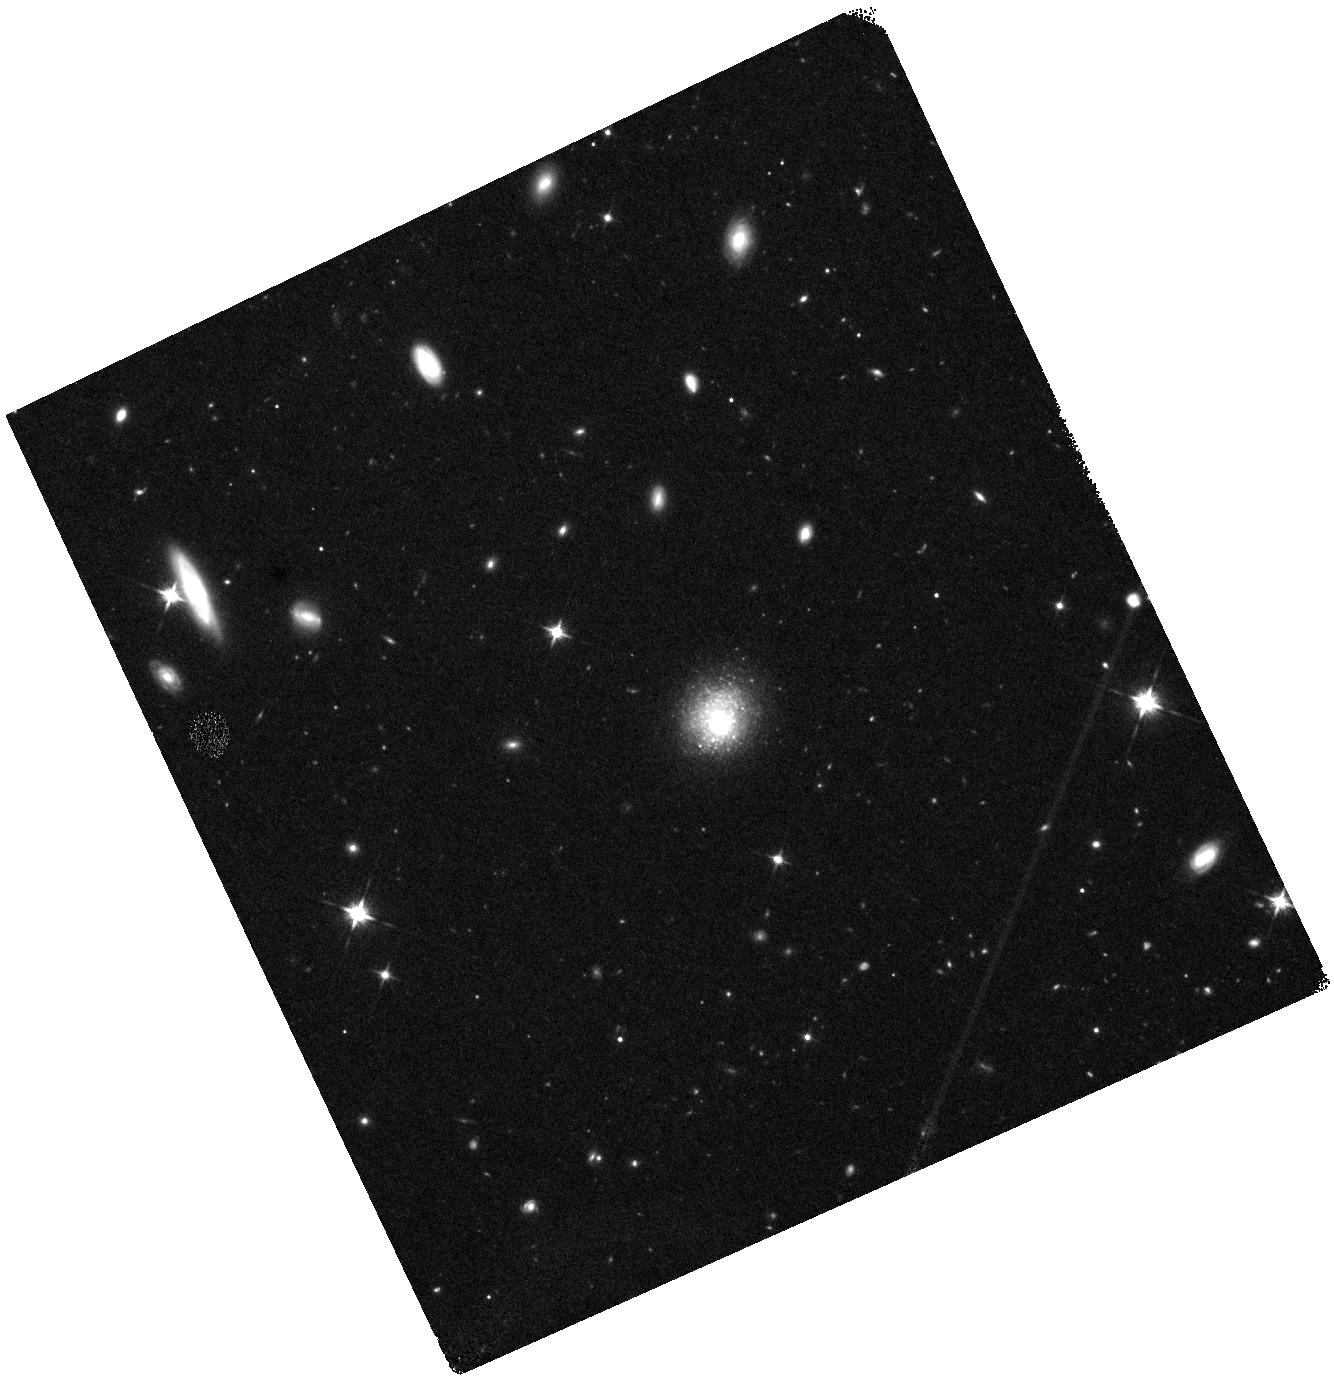
Target: PHL293B-LBV
Instrument: WFC3/IR
Filter: F125W
Exposure: 20 min
Observation ID: hst_16172_02_wfc3_ir_f125w_ied002

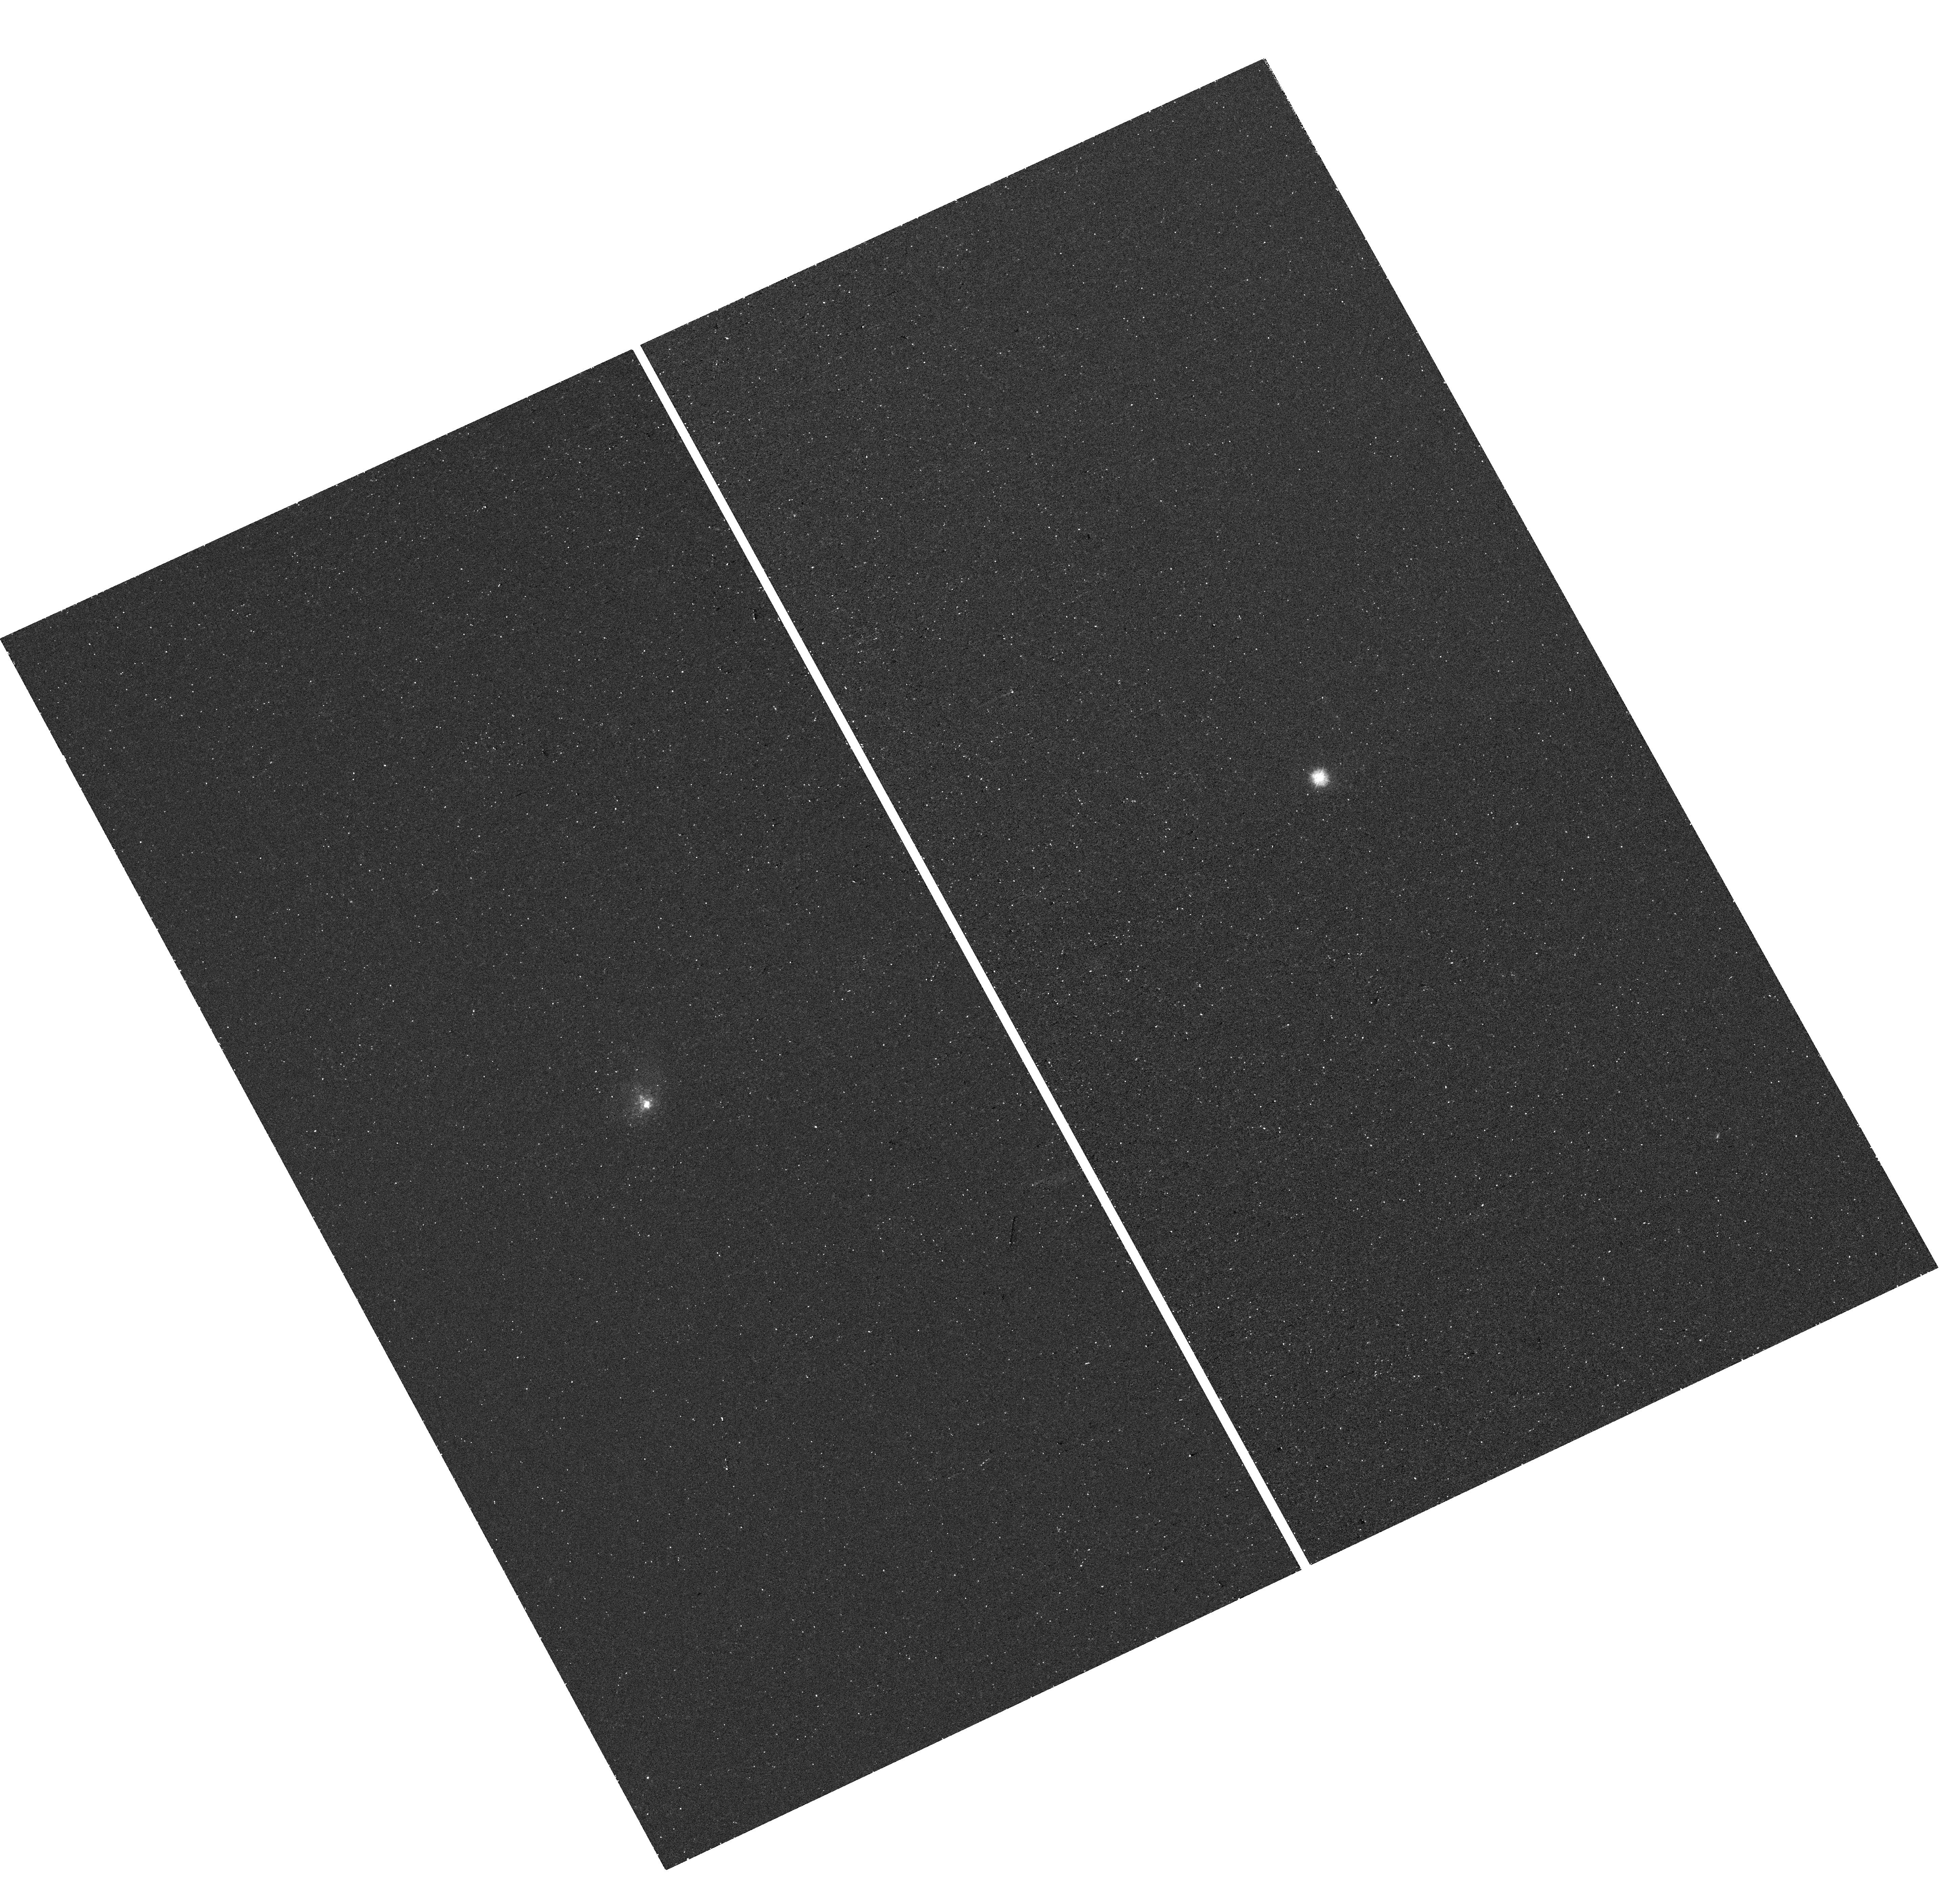
Target: PHL293B-LBV
Instrument: WFC3/UVIS
Filter: F225W
Exposure: 24 min
Observation ID: hst_16172_01_wfc3_uvis_f225w_ied001

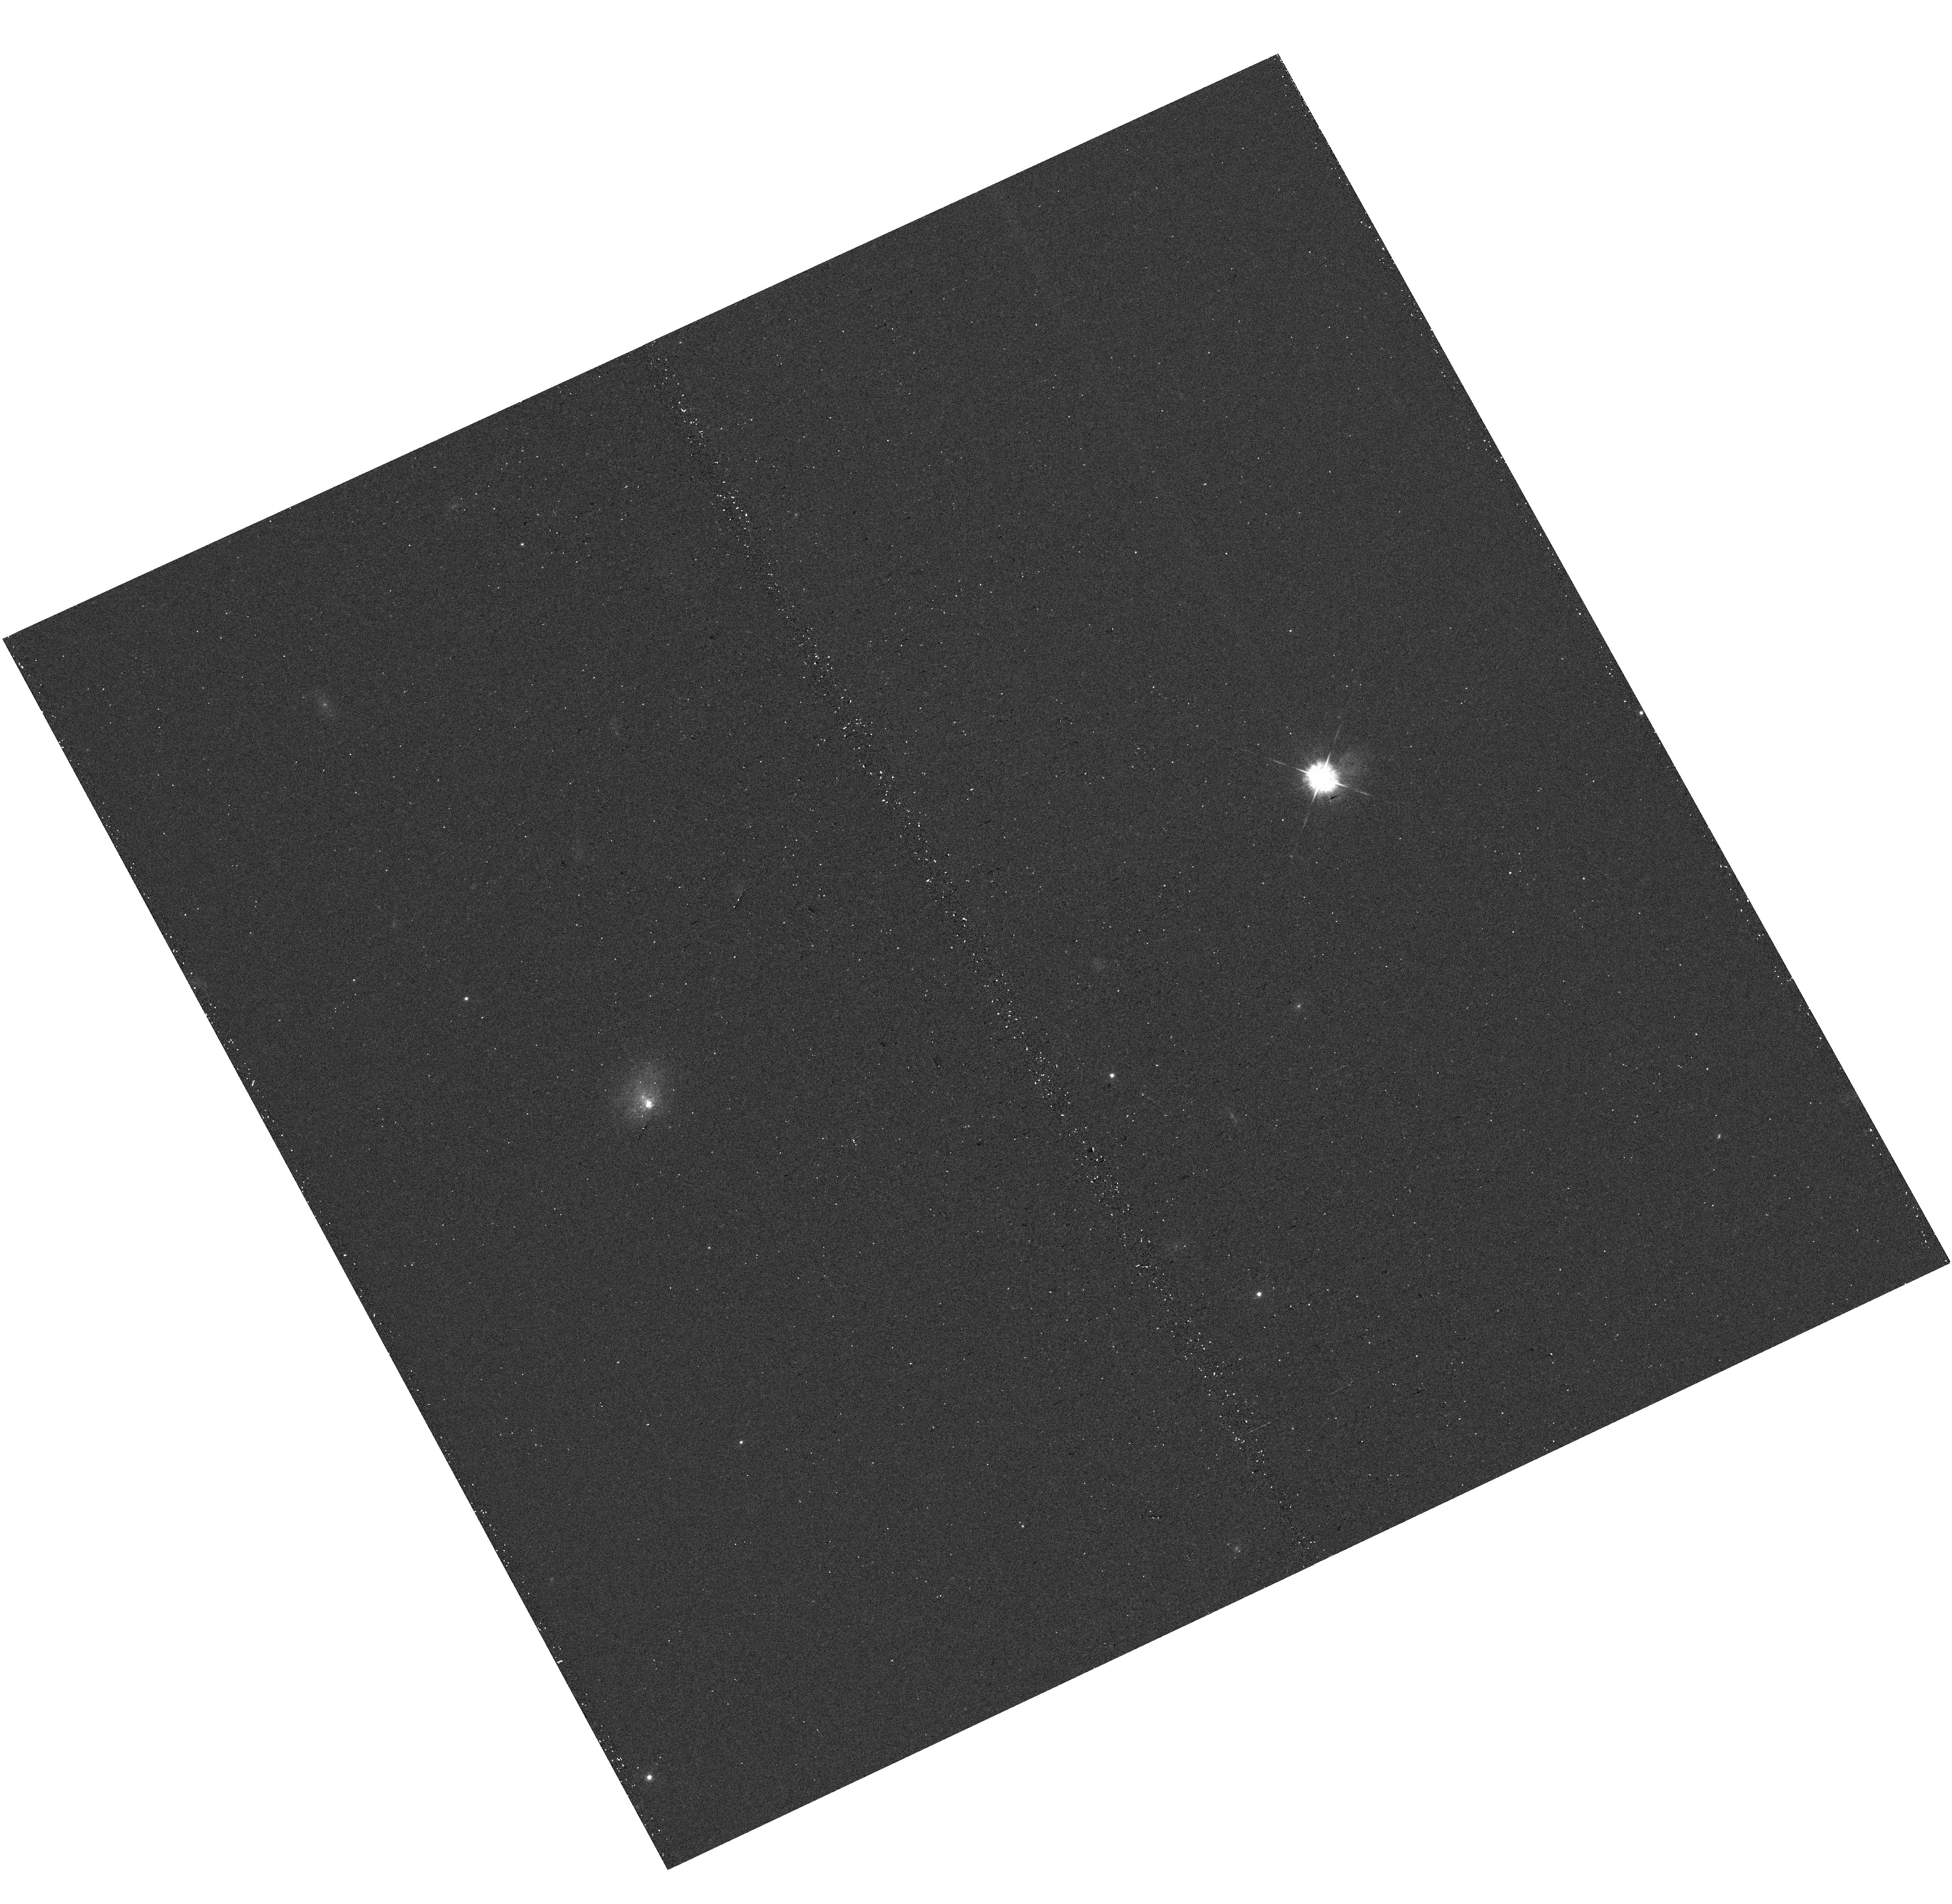
Target: PHL293B-LBV
Instrument: WFC3/UVIS
Filter: F438W
Exposure: 9 min
Observation ID: hst_16172_01_wfc3_uvis_f438w_ied001

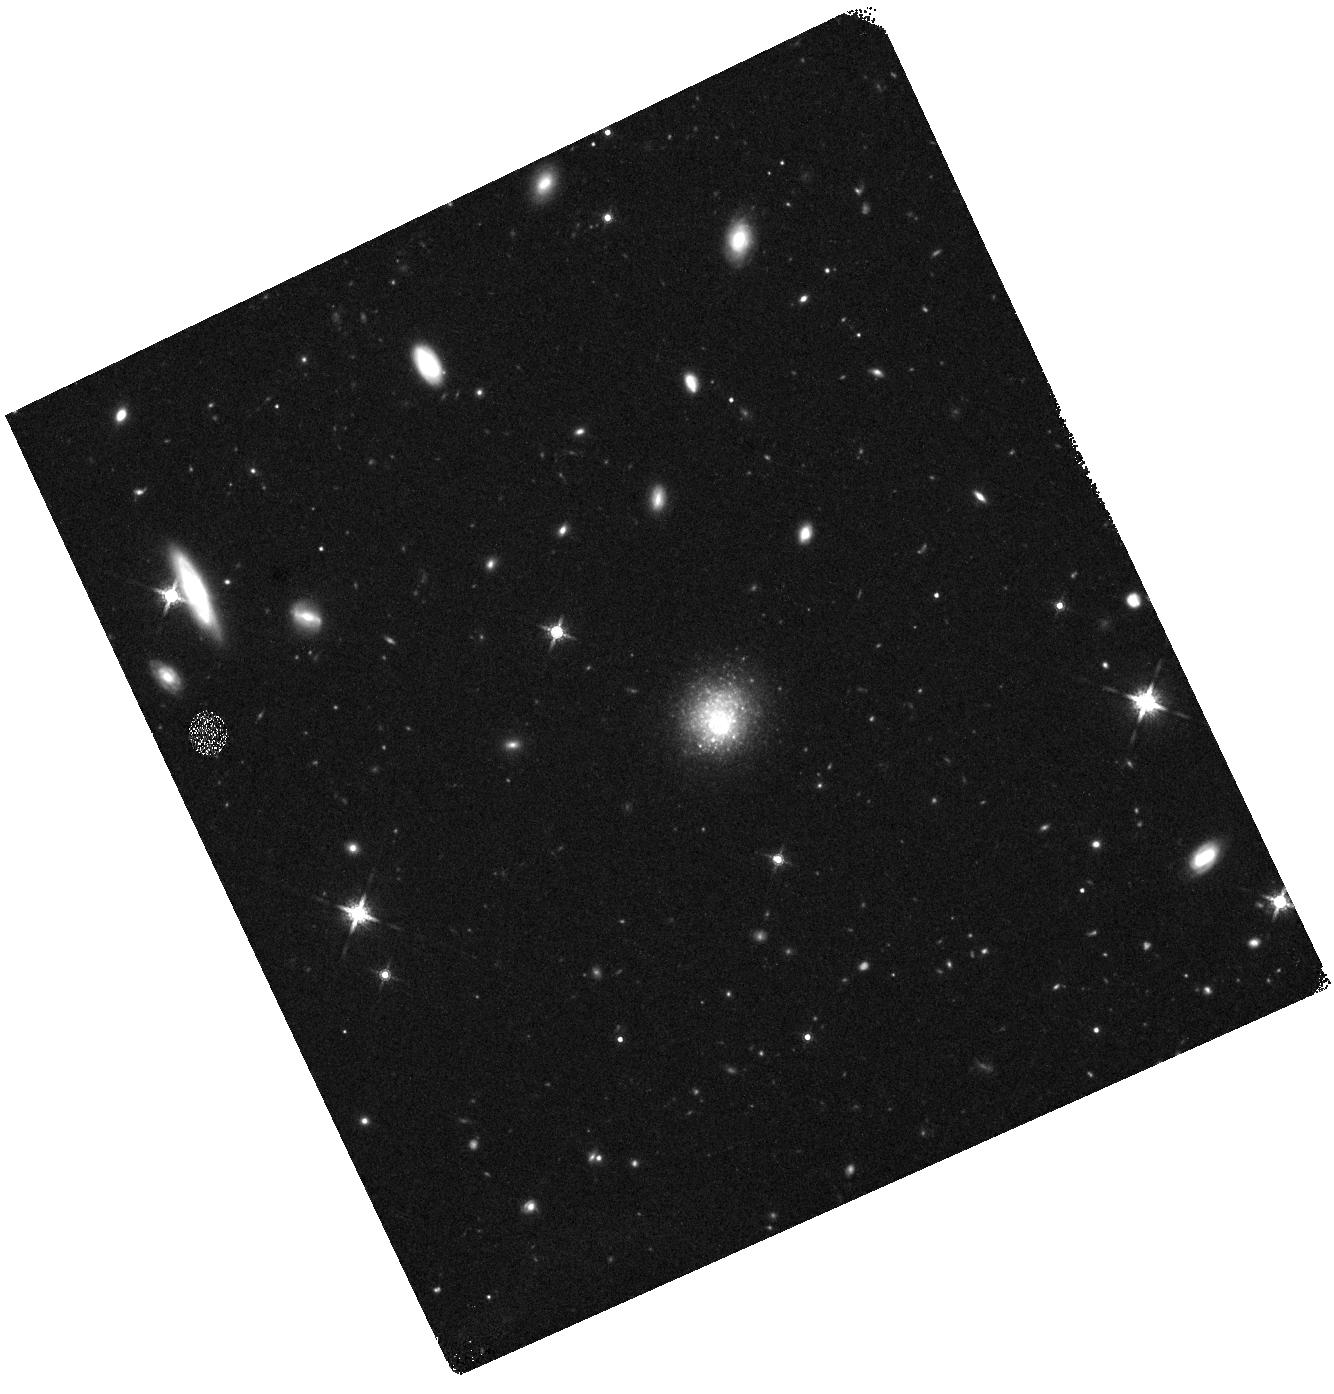
Target: PHL293B-LBV
Instrument: WFC3/IR
Filter: F160W
Exposure: 23 min
Observation ID: hst_16172_02_wfc3_ir_f160w_ied002

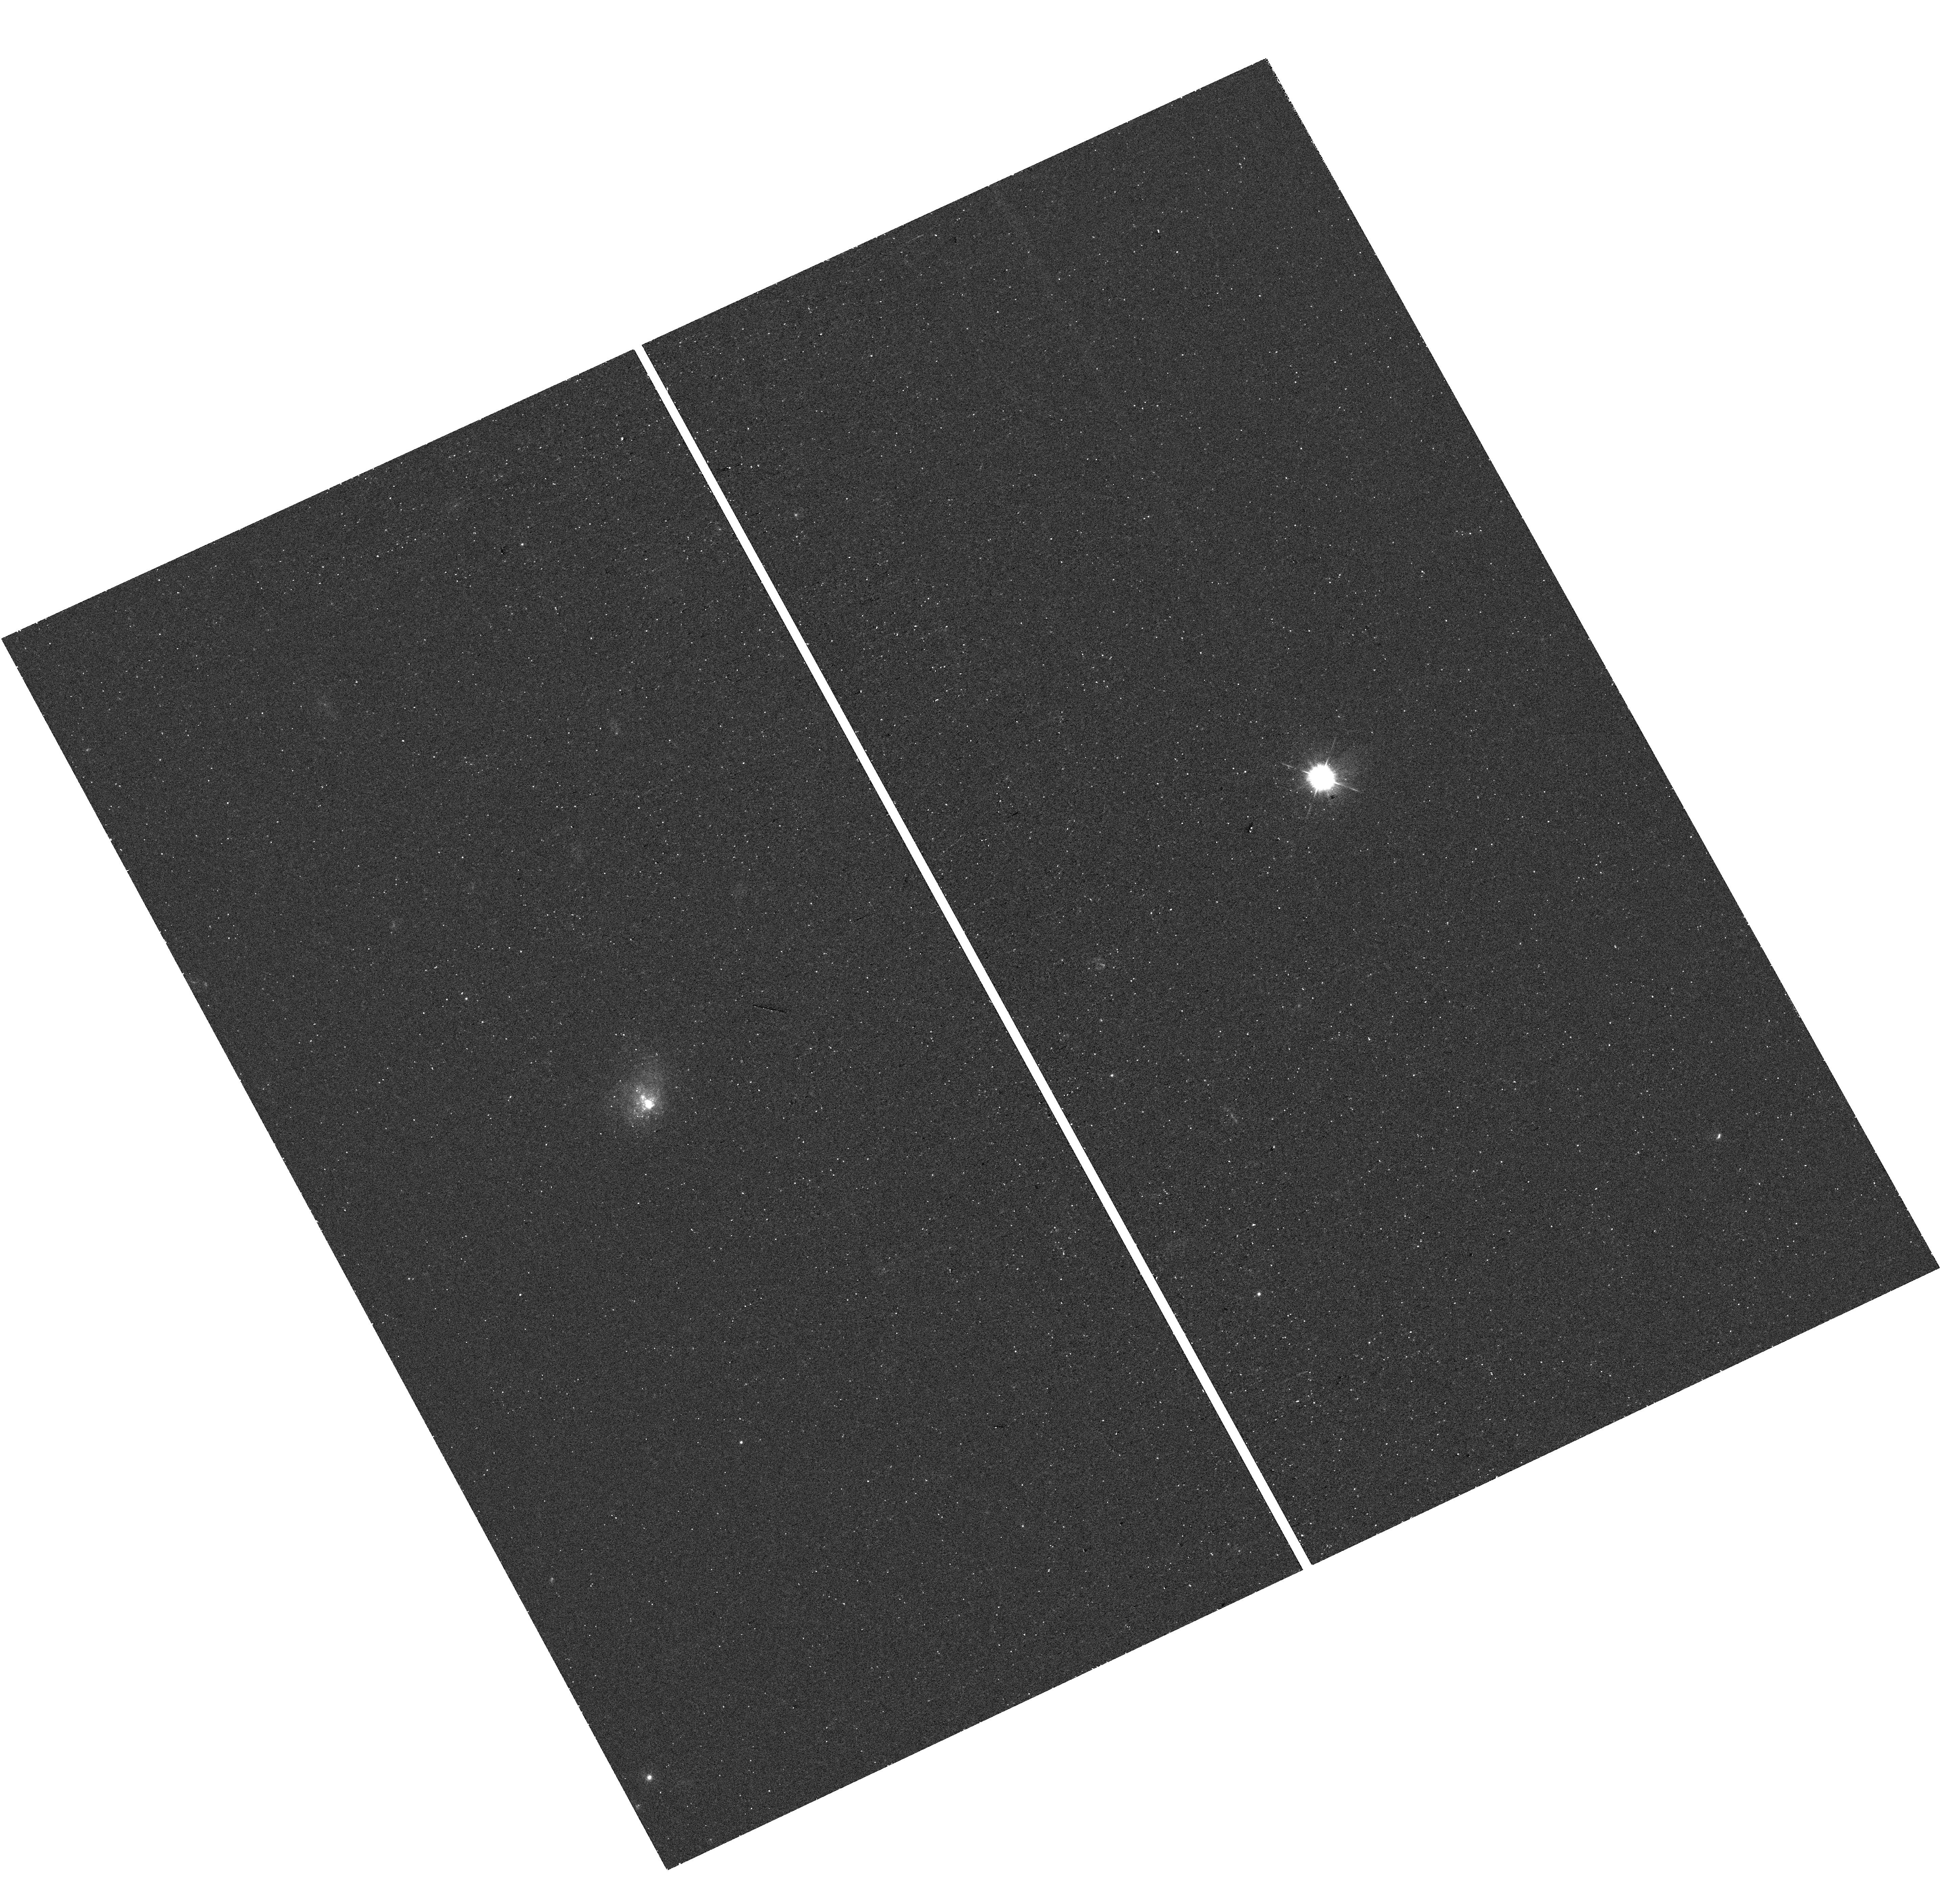
Target: PHL293B-LBV
Instrument: WFC3/UVIS
Filter: F336W
Exposure: 22 min
Observation ID: hst_16172_01_wfc3_uvis_f336w_ied001

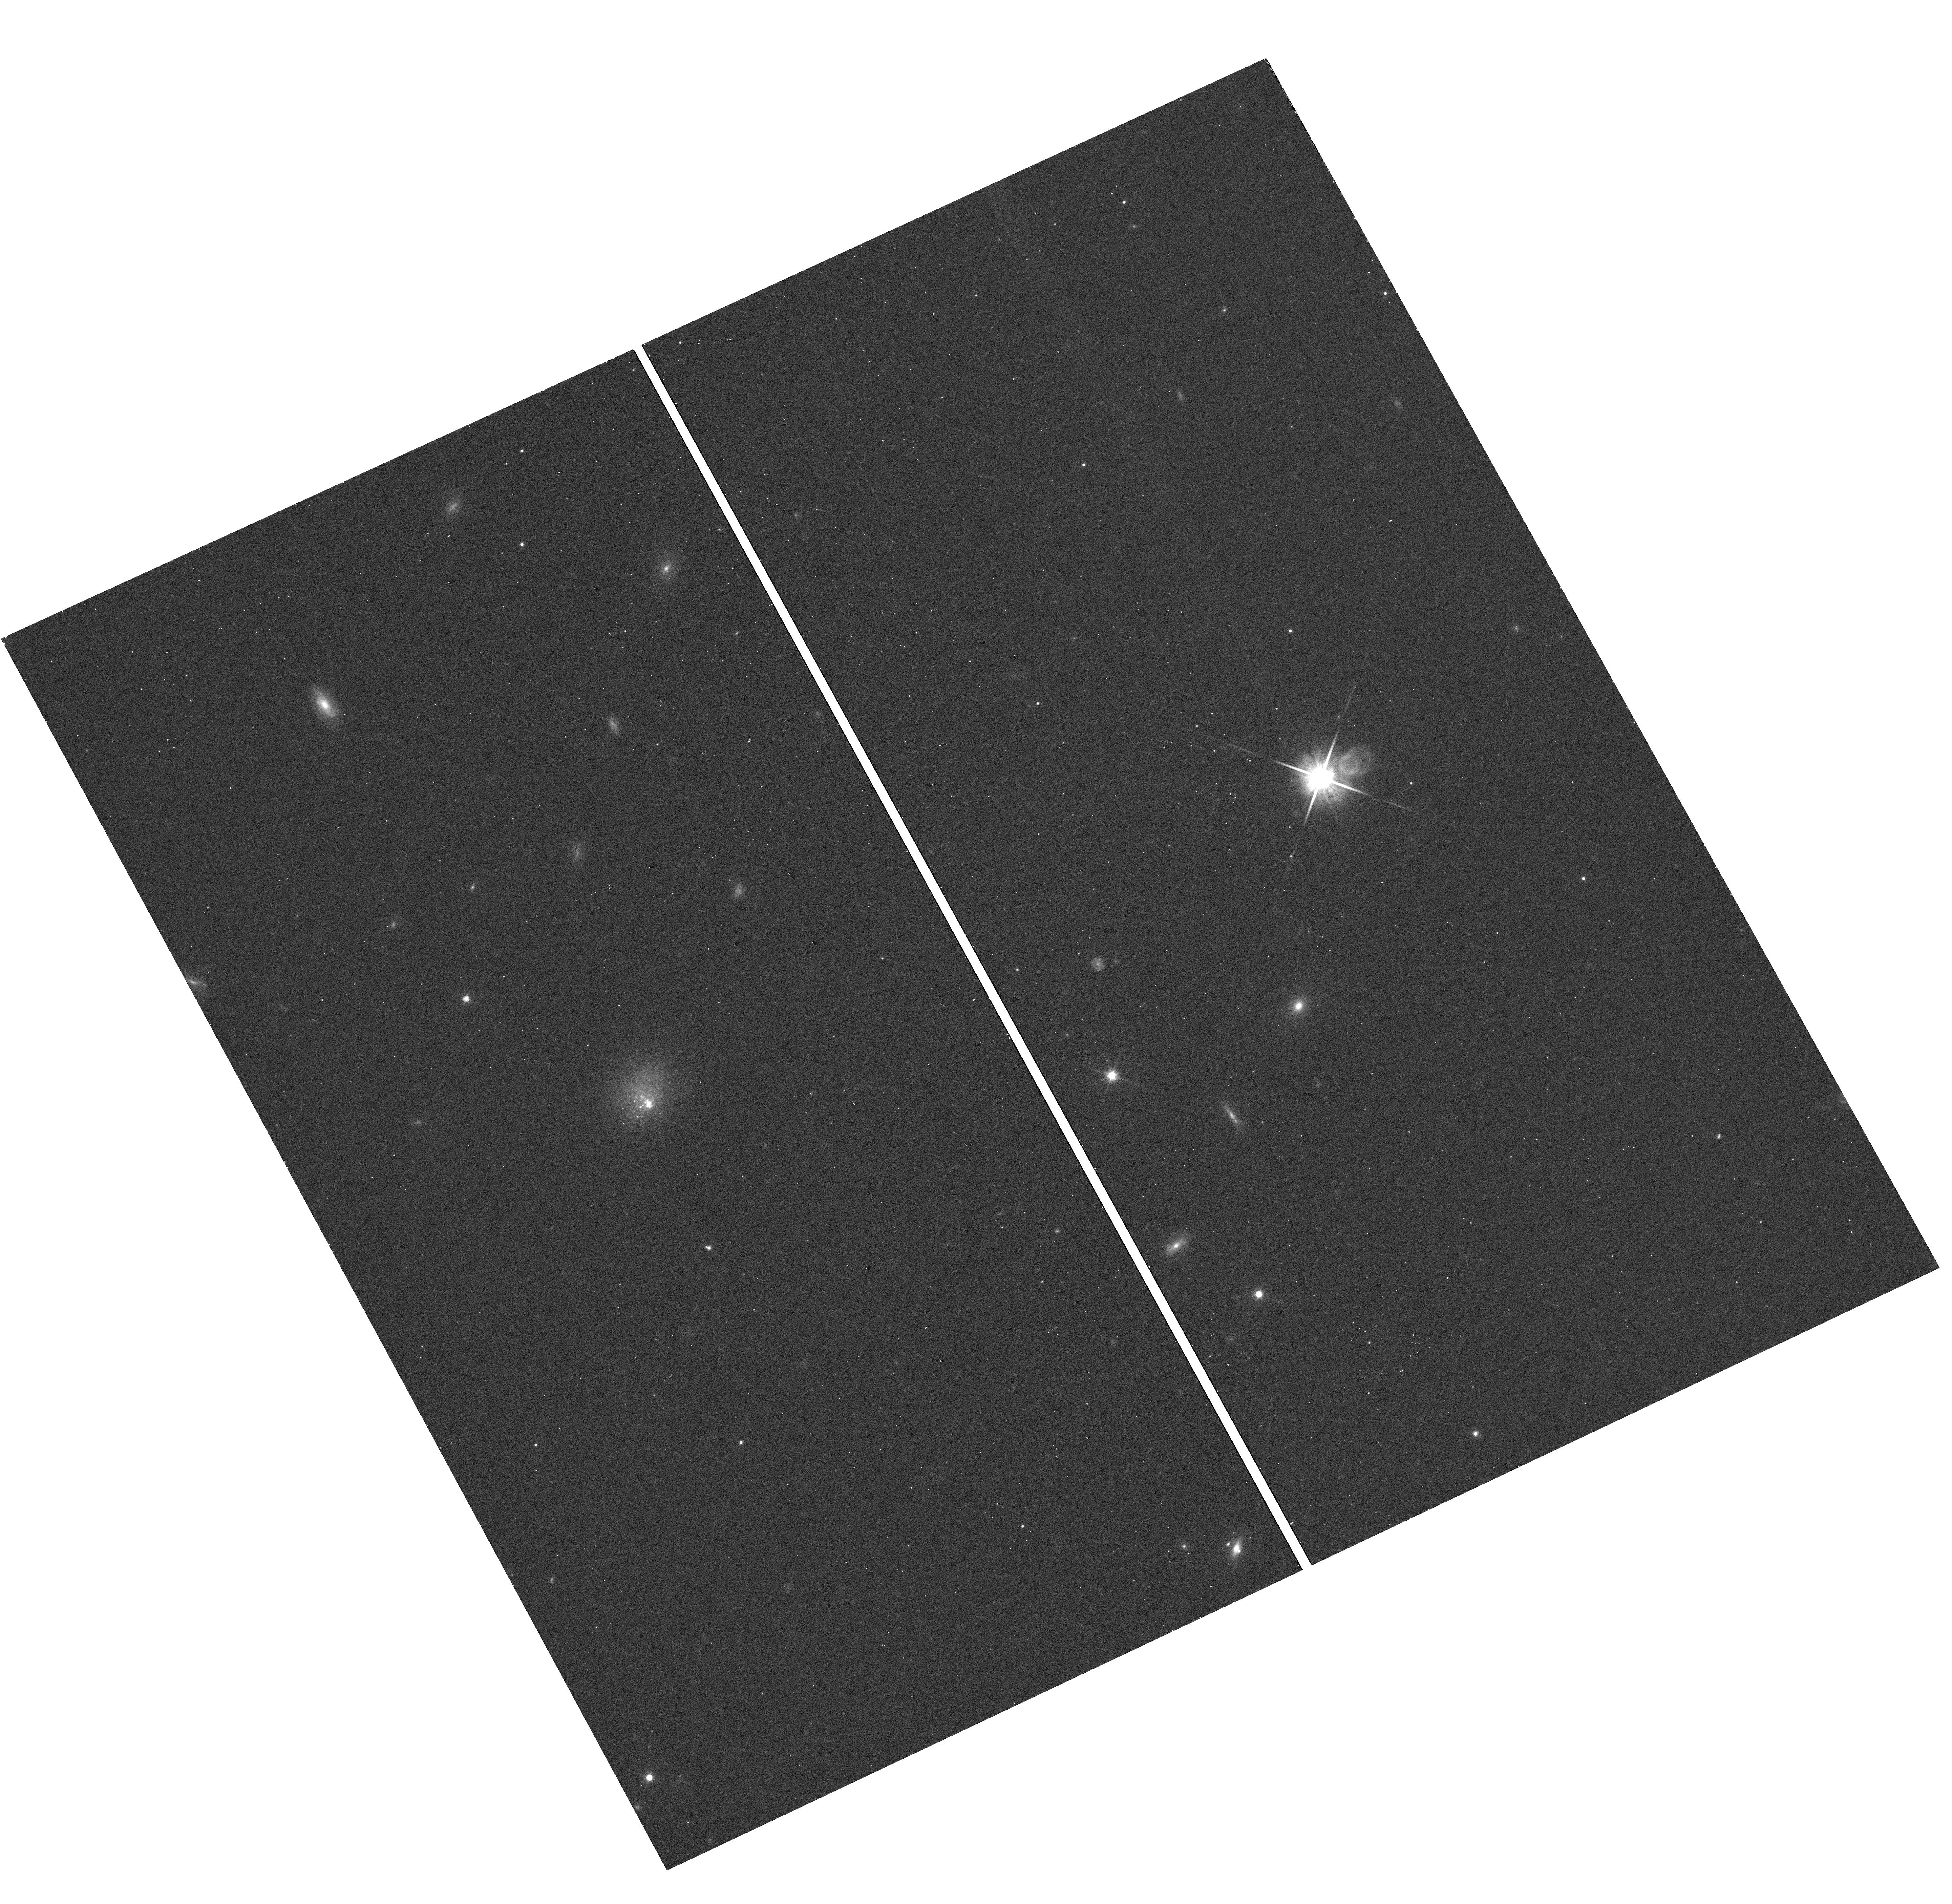
Target: PHL293B-LBV
Instrument: WFC3/UVIS
Filter: F814W
Exposure: 8 min
Observation ID: hst_16172_01_wfc3_uvis_f814w_ied001

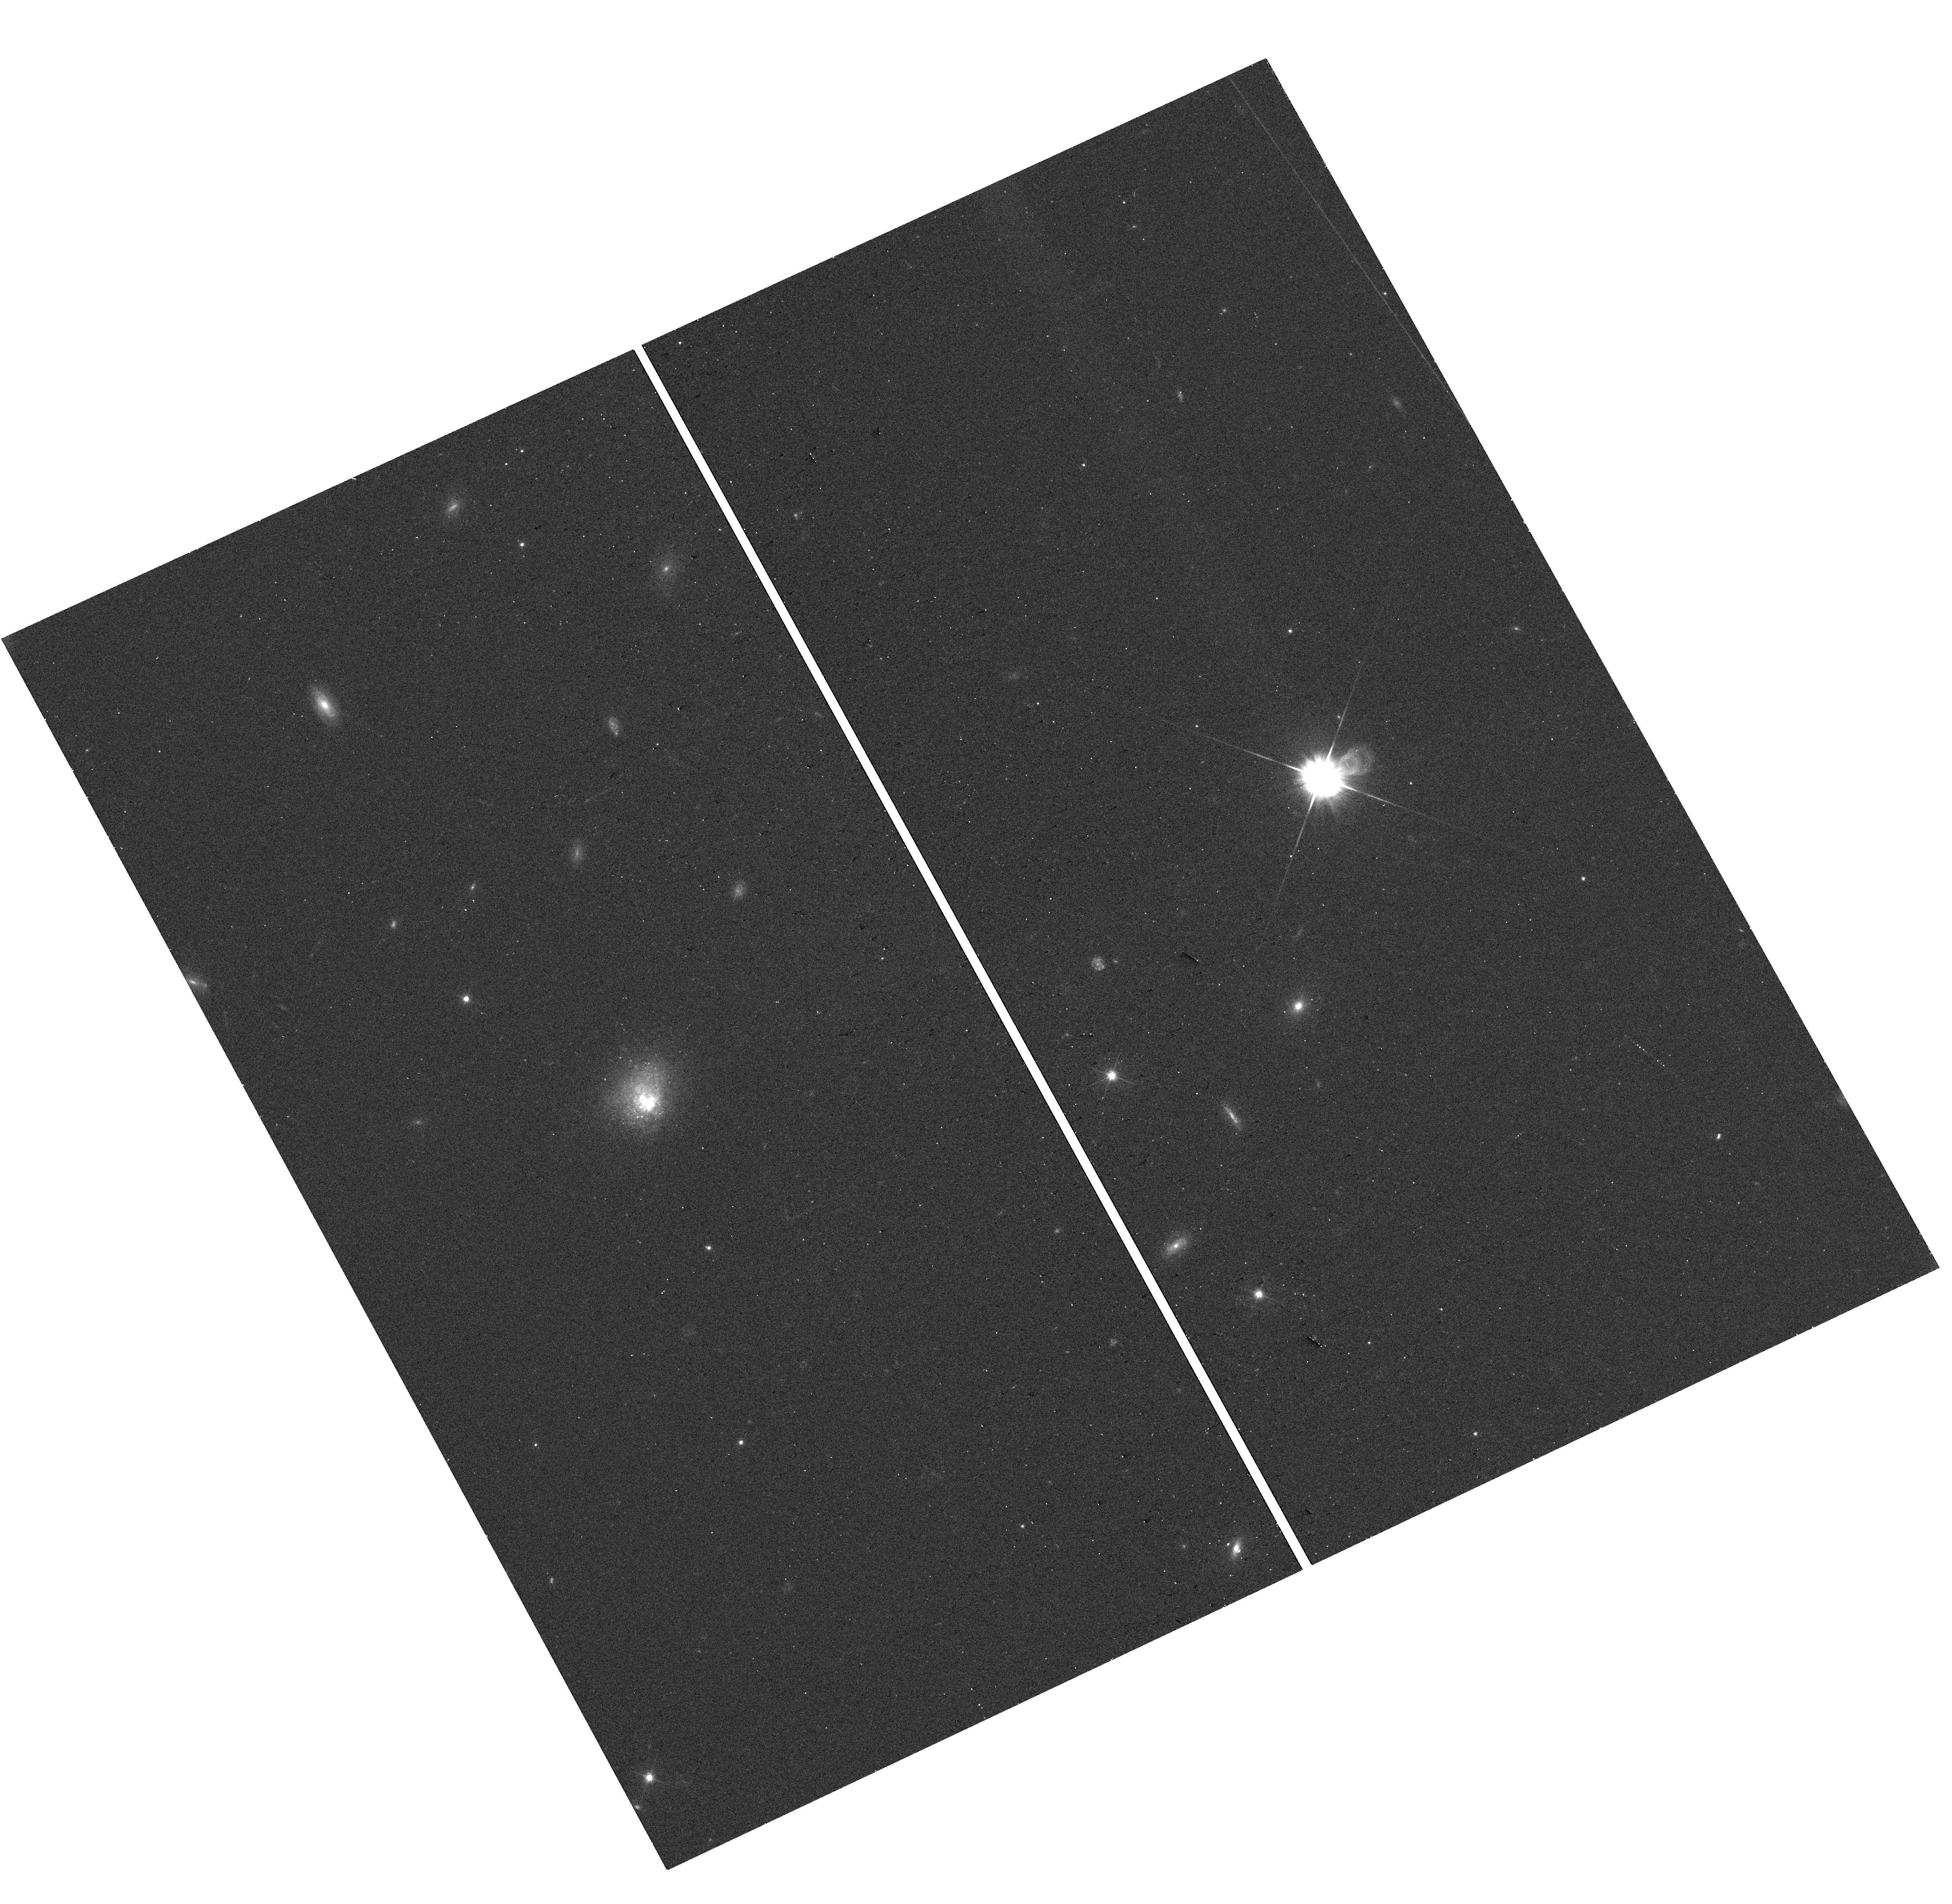
Target: PHL293B-LBV
Instrument: WFC3/UVIS
Filter: F606W
Exposure: 7 min
Observation ID: hst_16172_01_wfc3_uvis_f606w_ied001

The disappearing LBV in the low metallicity galaxy PHL293B: Collapse to a black hole? (PI: Smith, Nathan)

The metal-poor dwarf galaxy PHL293B (23 Mpc) contained a luminous blue variable (LBV) candidate that was identified based on its spectrum. This source was detected at roughly constant luminosity during 2001-2009, modeled as a massive LBV with log(L/Lsun)=6.4-6.7. This is similar to eta Carinae, and notably, similar to the progenitors of SN2009ip and SN2015bh. In more recent data, the source has faded beyond ground-based limits, and spectral signatures of the LBV are now gone. A massive LBV-like star at roughly 0.1 Z solar provides important clues for understanding the role of eruptive mass loss at low metallcity, and the star's recent disappearance may hold critical clues about the fate of such stars. The sudden fading in the last decade could be the result of either the end of a giant LBV eruption, or it could be the death of a very massive star when it collapsed to a black hole with no bright supernova. To rule out the second hypothesis, we would need to detect the surviving star, but ground-based data cannot do this because the source is too faint and lost in galaxy light. There are two plausible scenarios for a surviving star: (1) When the LBV eruption ended, the star faded in the optical because it got hotter, shifting its energy distribution into the UV, or (2) it faded at visual wavelengths because it formed dust, in which case the star should still be detectable in the near-IR. We propose deep imaging with WFC3 UVIS and IR to either detect the surviving star in the UV/optical/IR, or to confirm that it has vanished to deep limits. If it is gone, this would be the first secure case of a very massive star that vanished to a black hole.